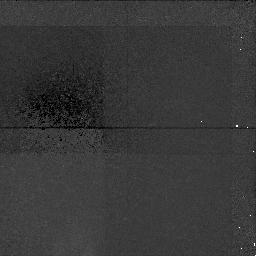
Target: A851-POS4
Instrument: NICMOS/NIC1
Filter: F160W
Exposure: 1.4 h
Observation ID: n4eh04010

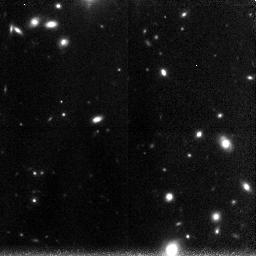
Target: A851-POS2
Instrument: NICMOS/NIC3
Filter: F160W
Exposure: 1.4 h
Observation ID: n4eh02030

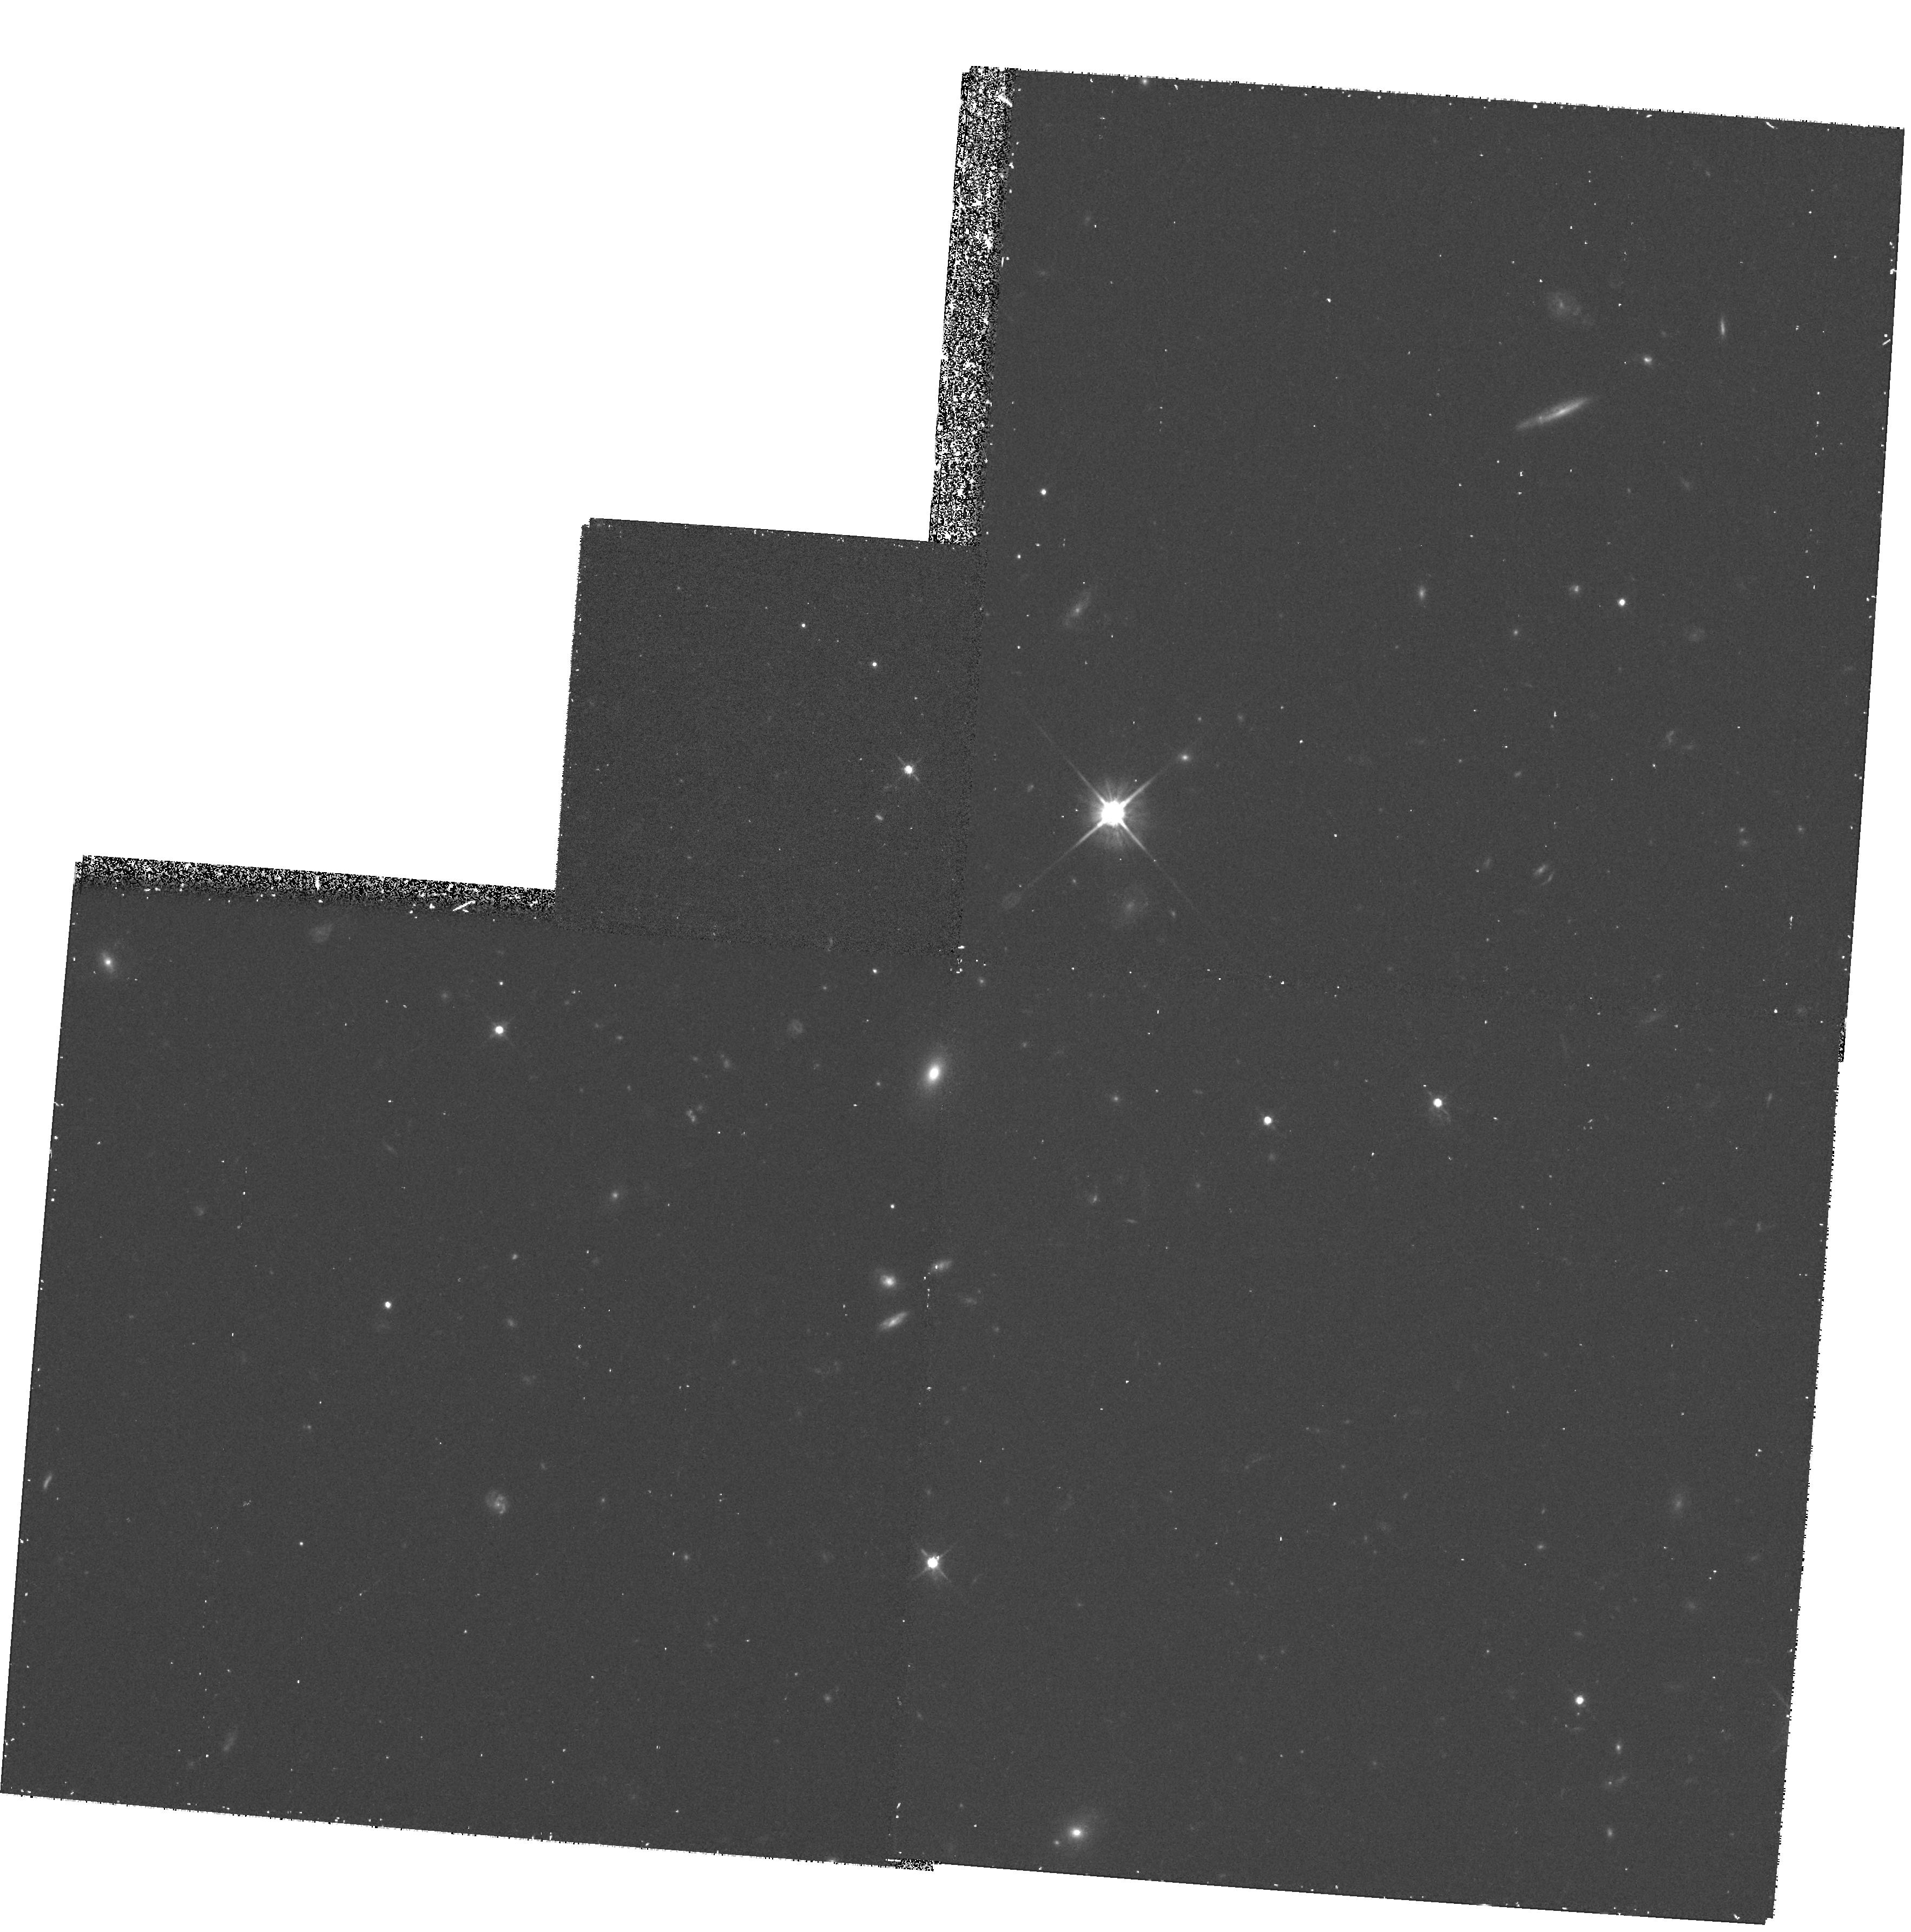
Target: AC114-POS8
Instrument: WFPC2/PC
Filter: F702W
Exposure: 30 min
Observation ID: hst_7257_16_wfpc2_pc_f702w_u4eh16

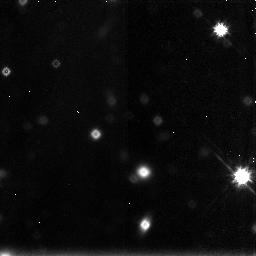
Target: AC114-POS2
Instrument: NICMOS/NIC3
Filter: F160W
Exposure: 43 min
Observation ID: n4eh10030

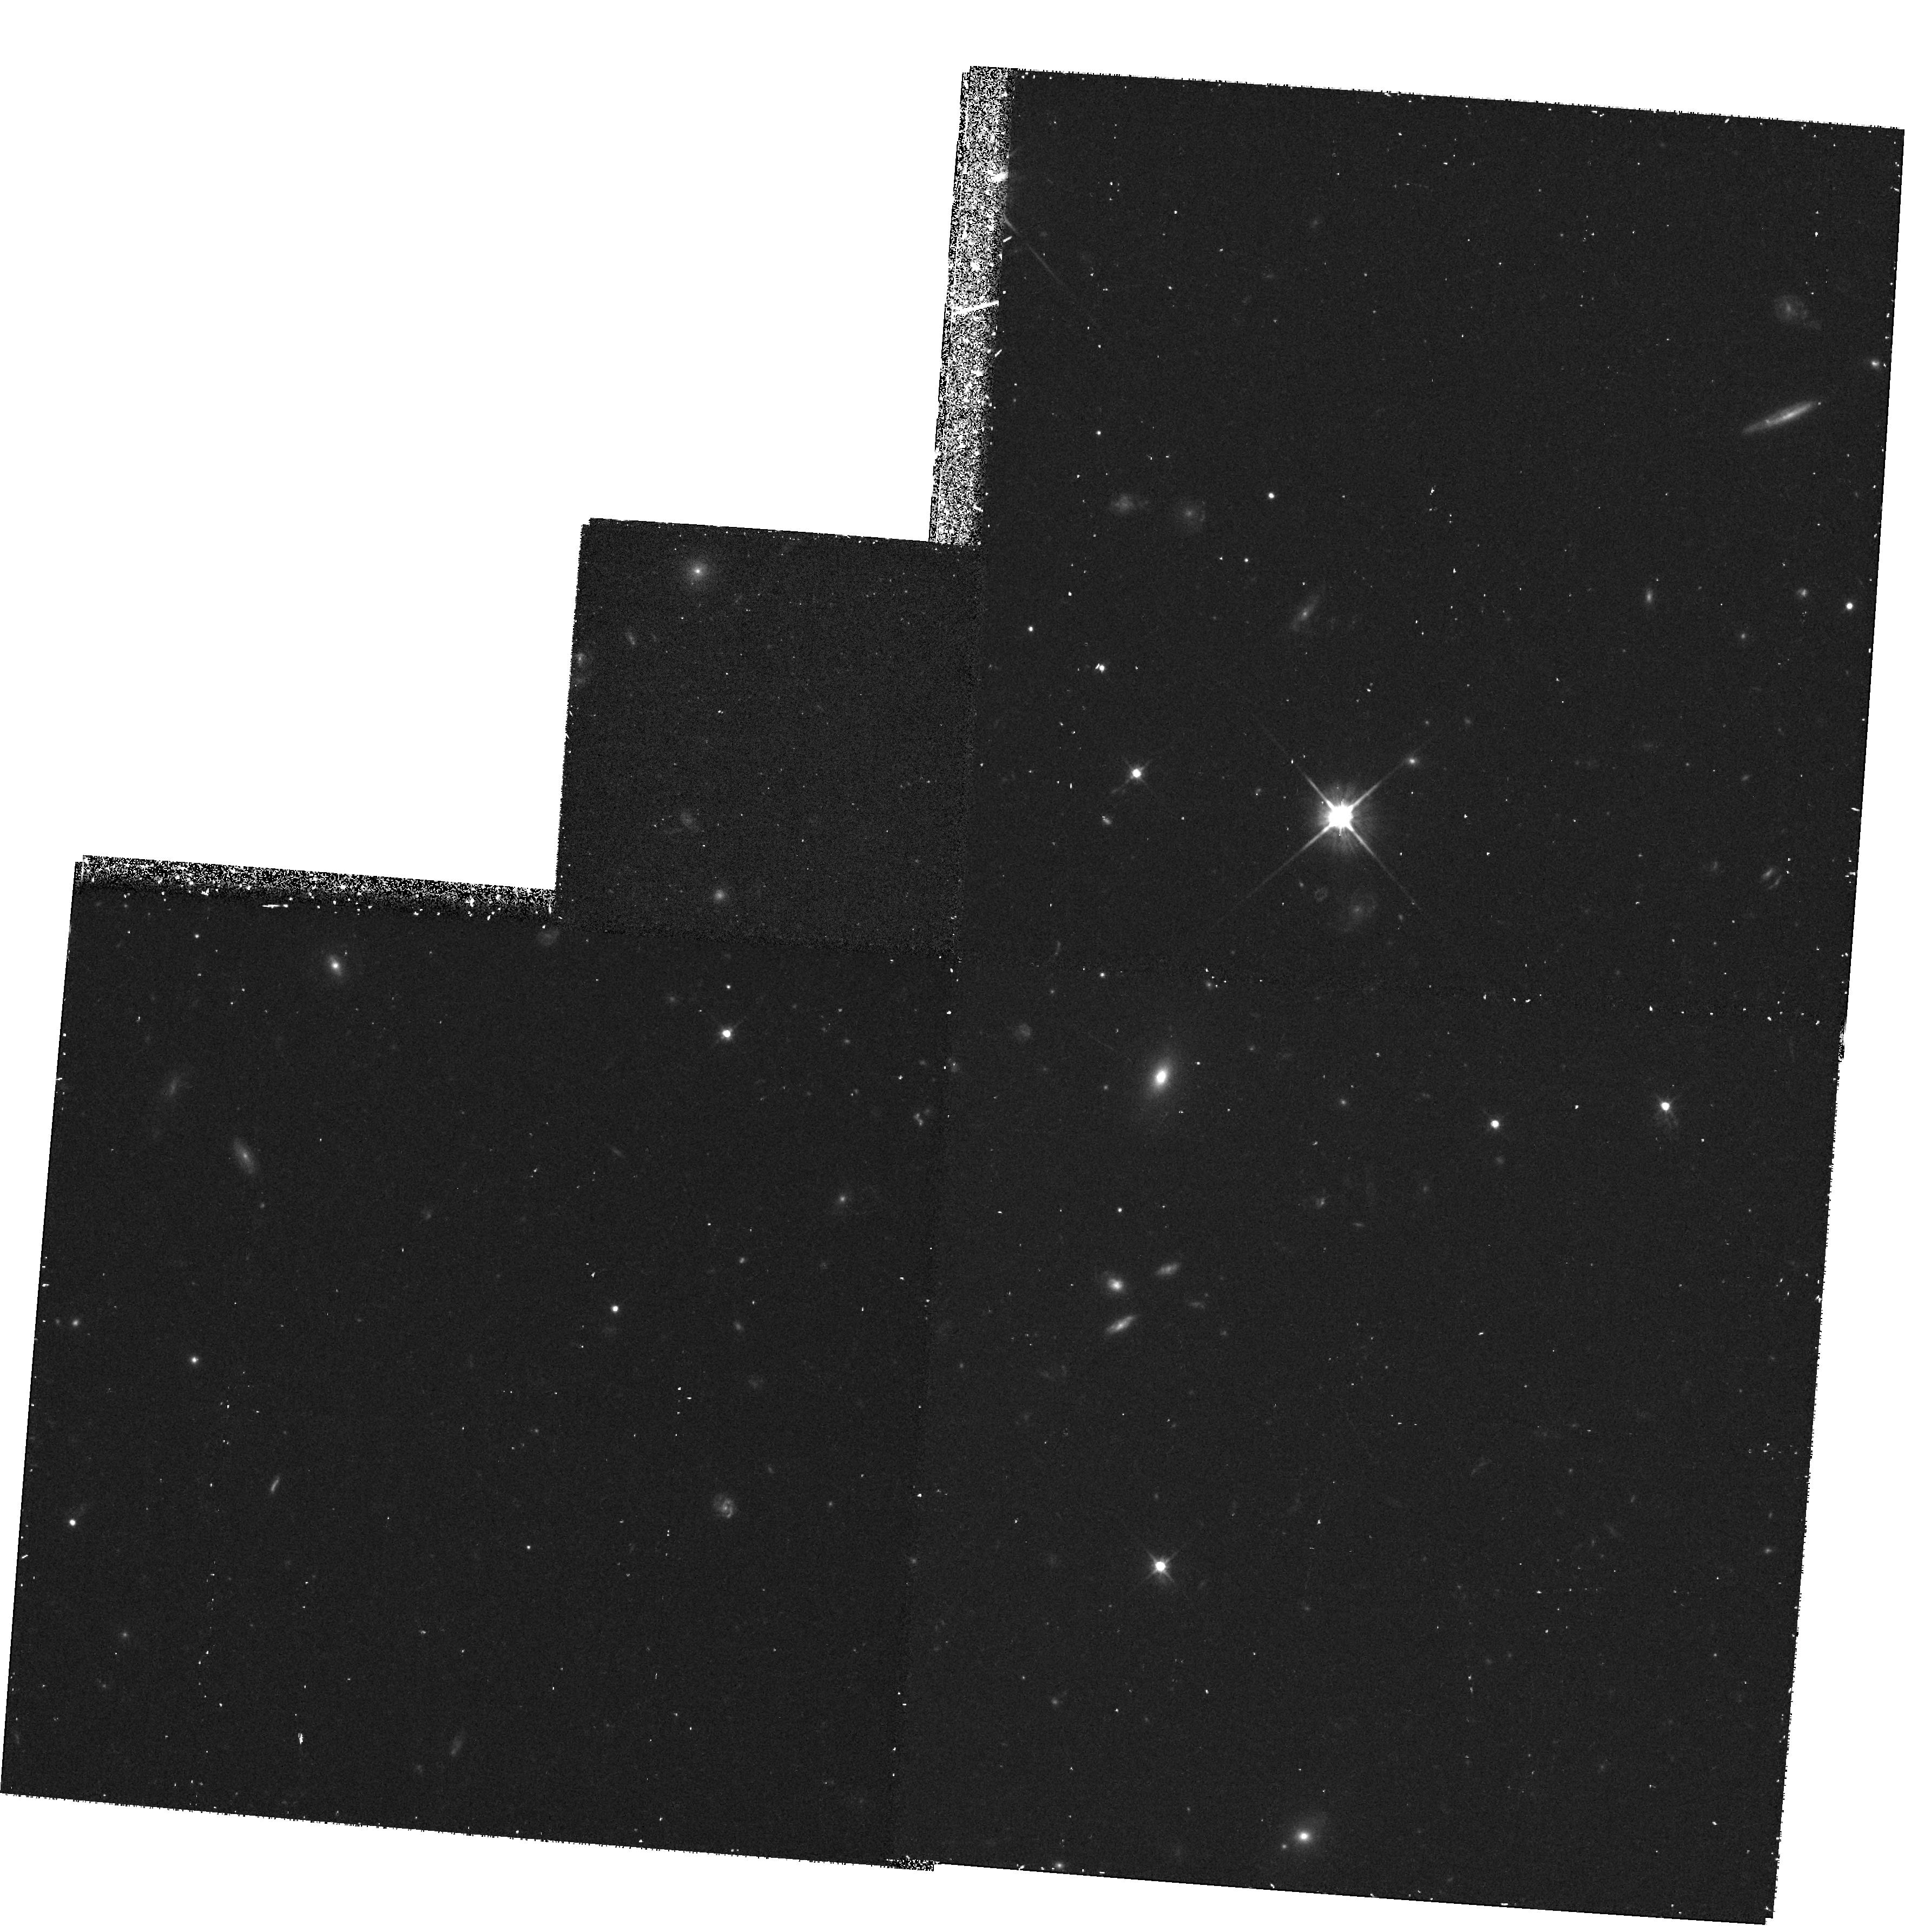
Target: AC114-POS7
Instrument: WFPC2/PC
Filter: F702W
Exposure: 30 min
Observation ID: hst_7257_15_wfpc2_pc_f702w_u4eh15

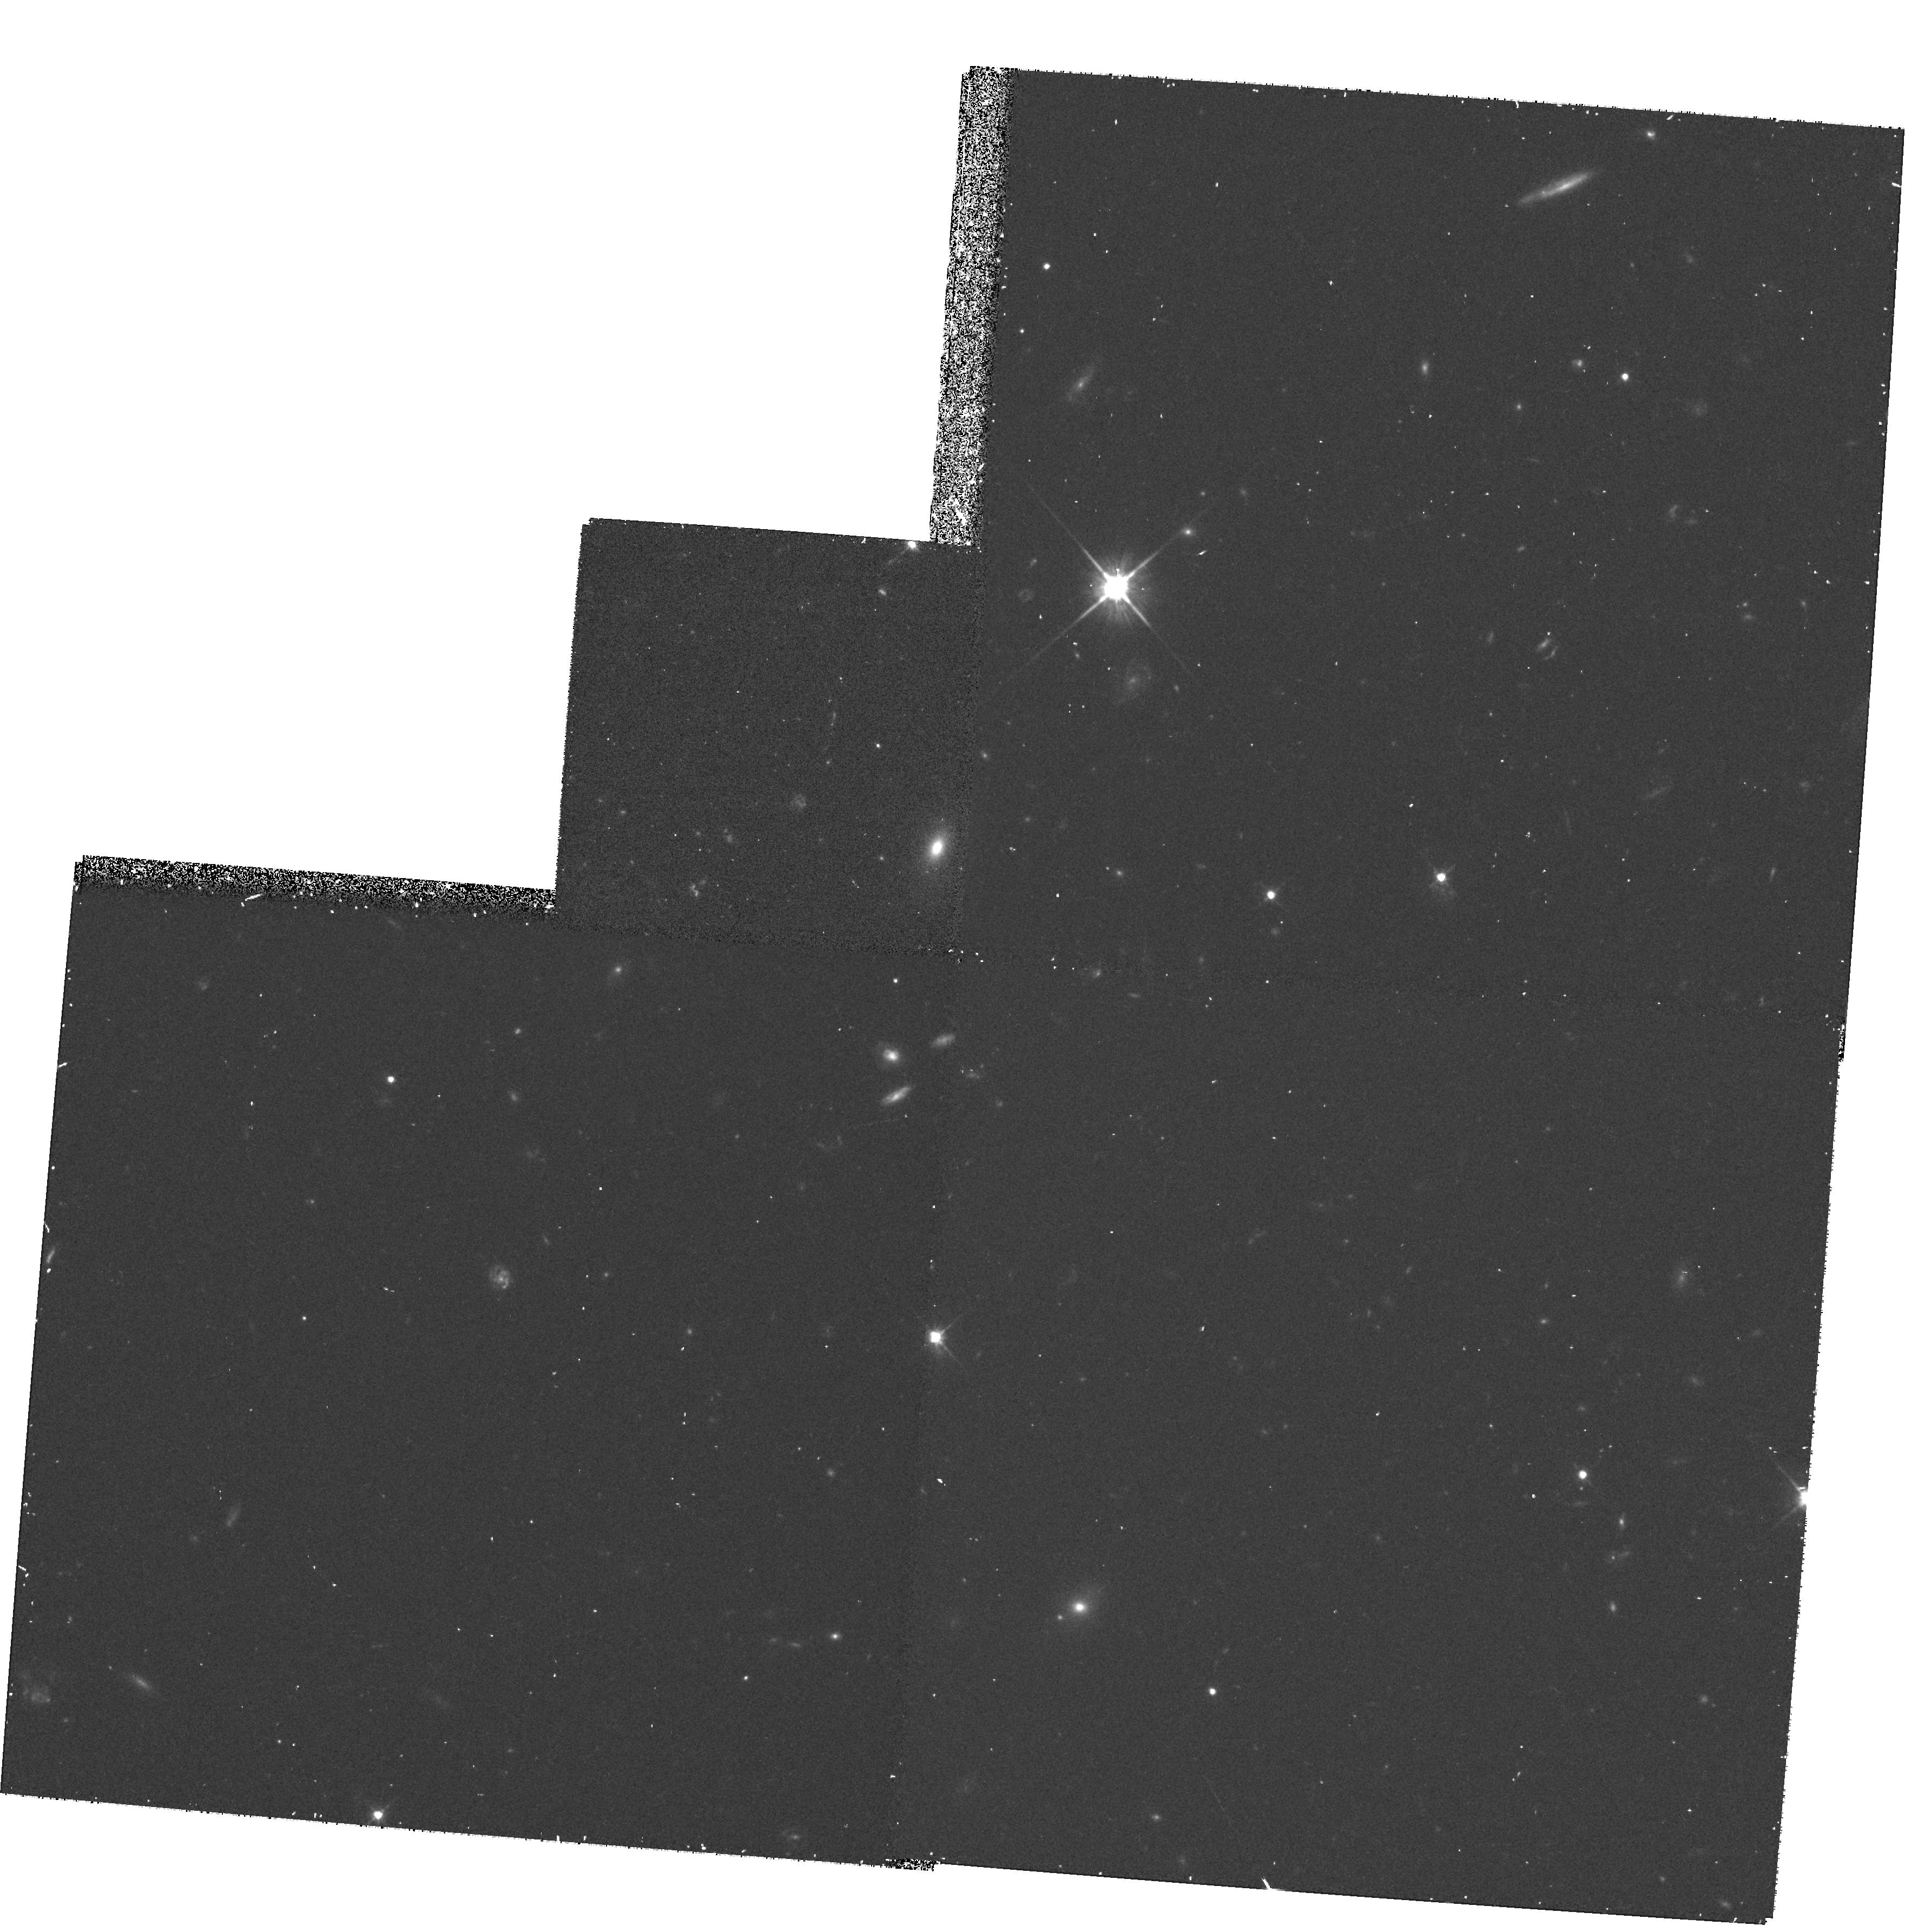
Target: AC114-POS5
Instrument: WFPC2/PC
Filter: F702W
Exposure: 30 min
Observation ID: hst_7257_13_wfpc2_pc_f702w_u4eh13

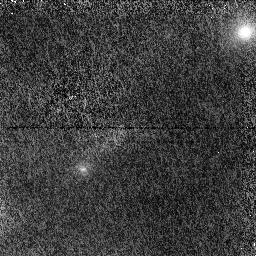
Target: AC114-POS4
Instrument: NICMOS/NIC1
Filter: F160W
Exposure: 43 min
Observation ID: n4eh12010

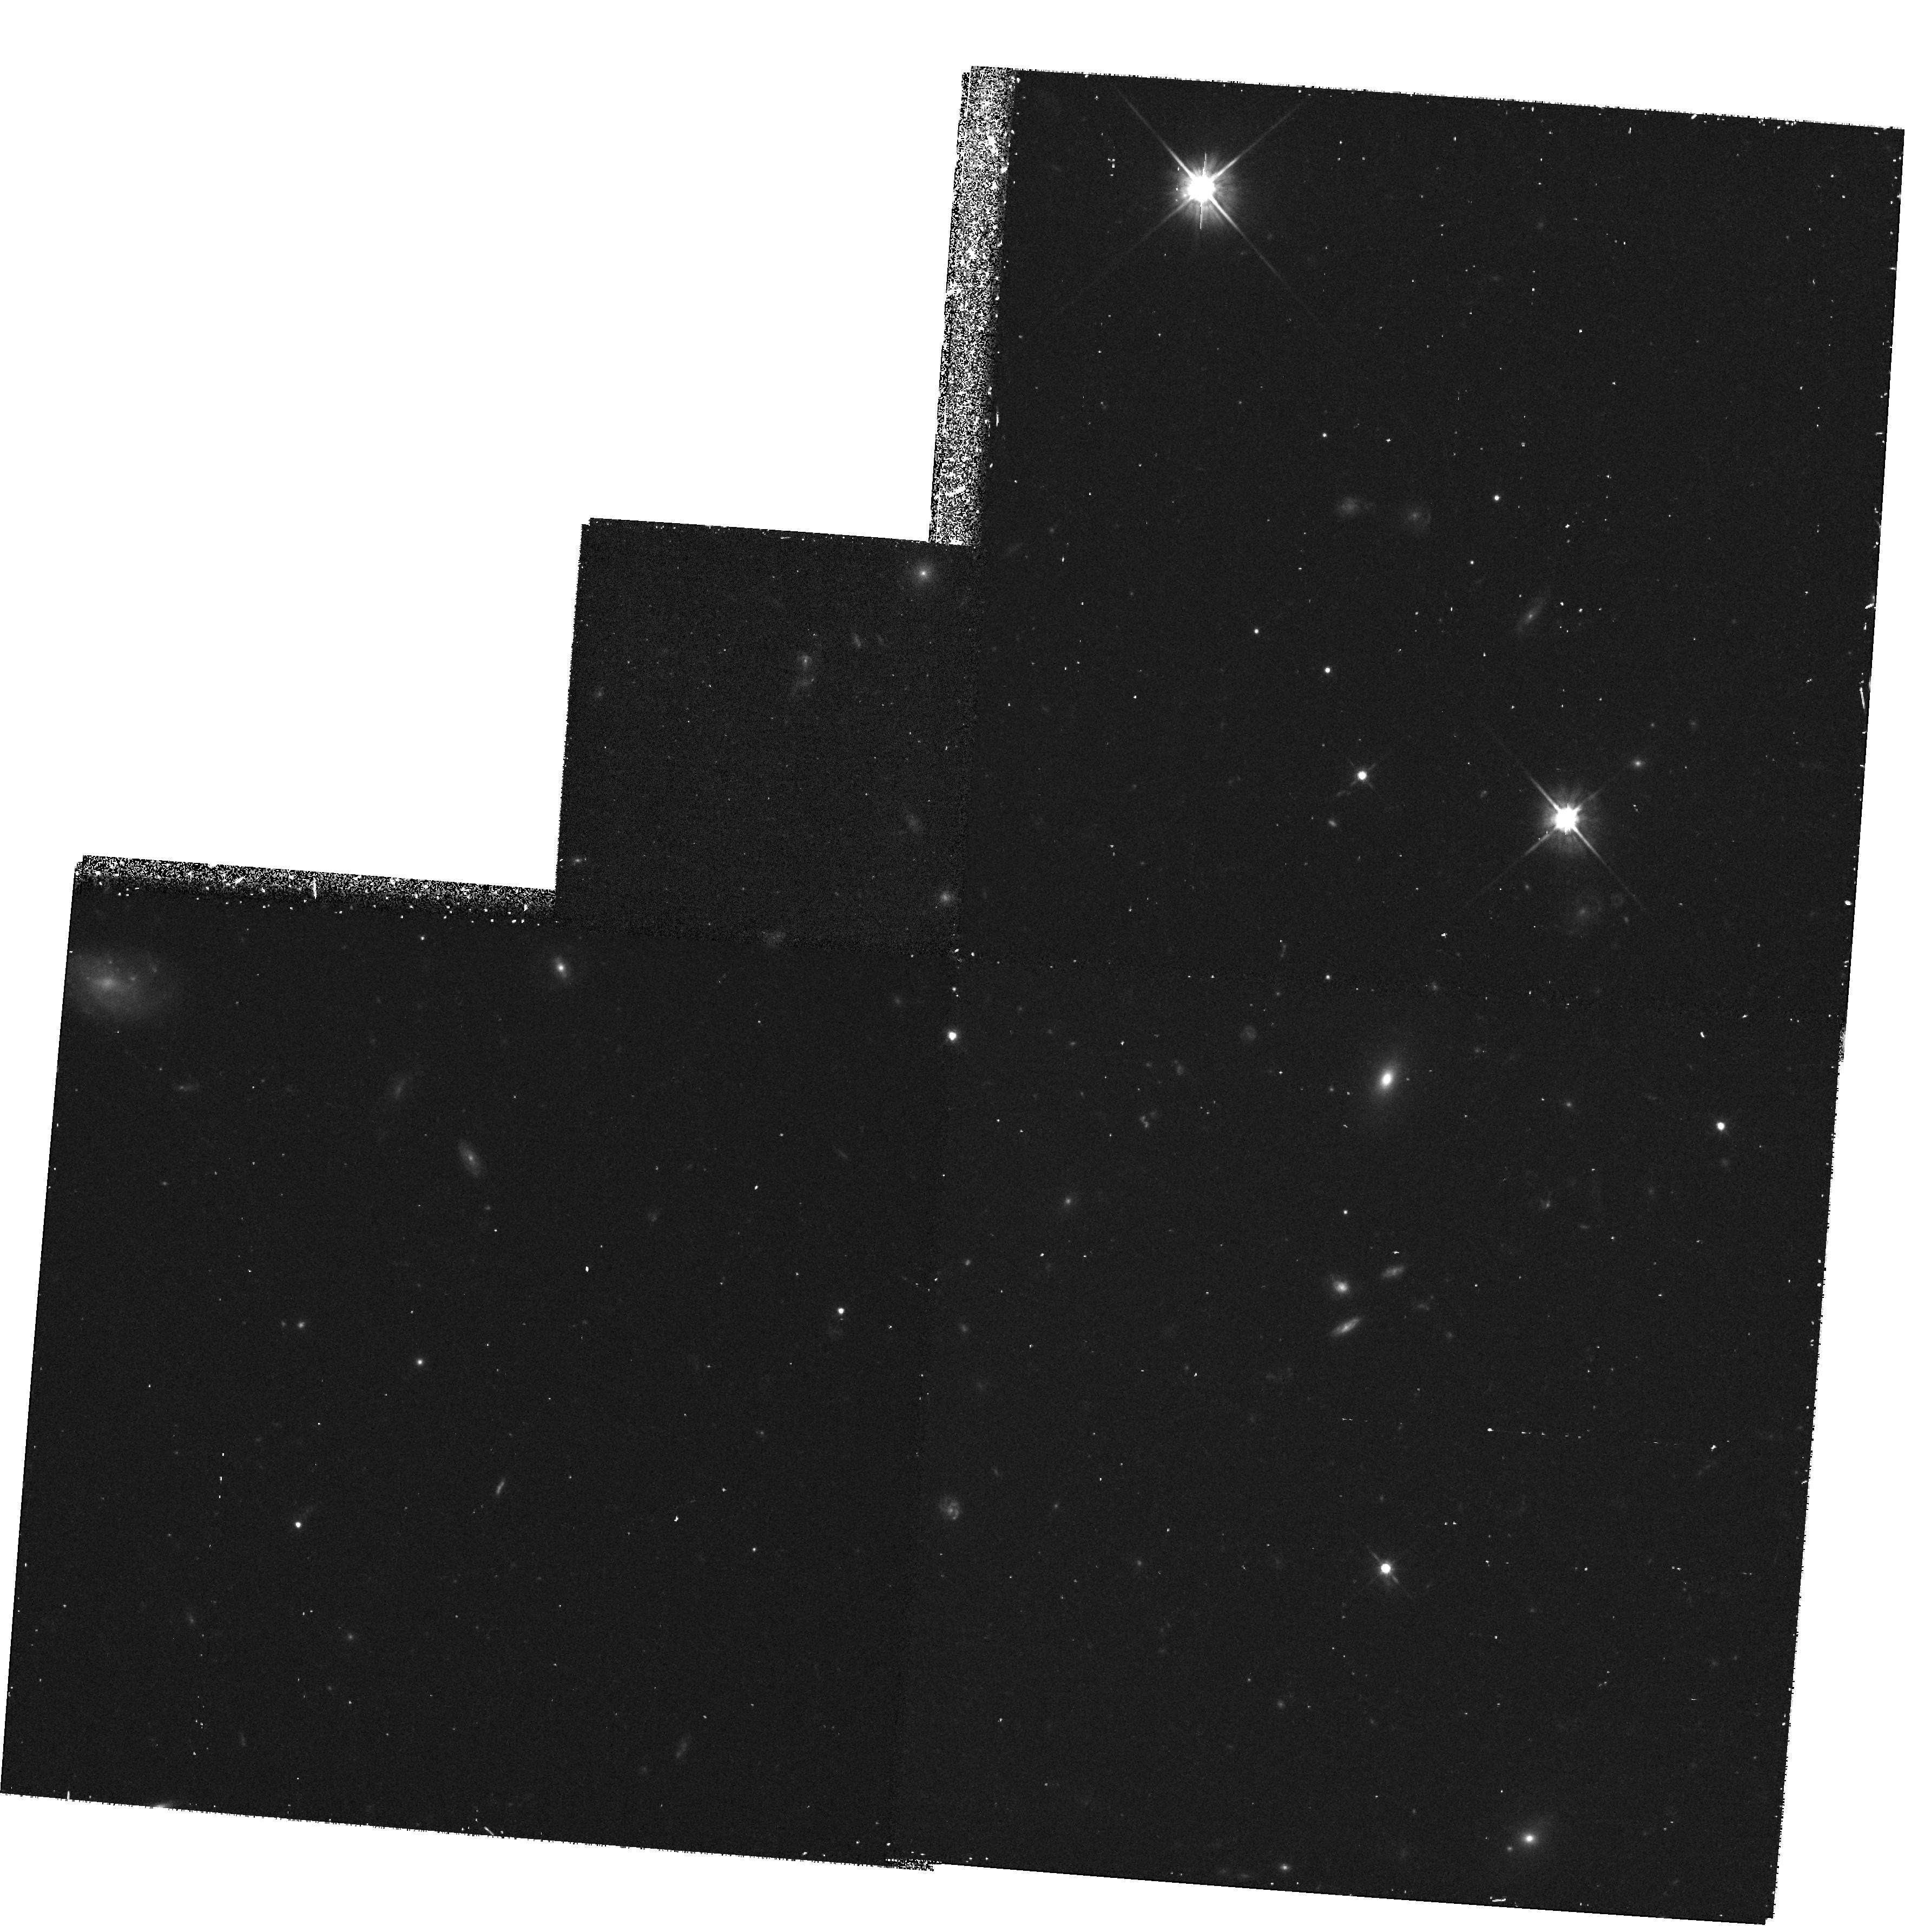
Target: AC114-POS6
Instrument: WFPC2/PC
Filter: F702W
Exposure: 30 min
Observation ID: hst_7257_14_wfpc2_pc_f702w_u4eh14

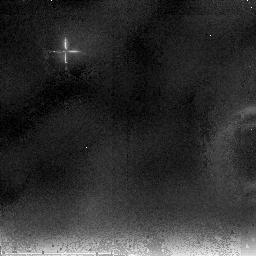
Target: A851-POS3
Instrument: NICMOS/NIC2
Filter: F237M
Exposure: 1.4 h
Observation ID: n4eh03020

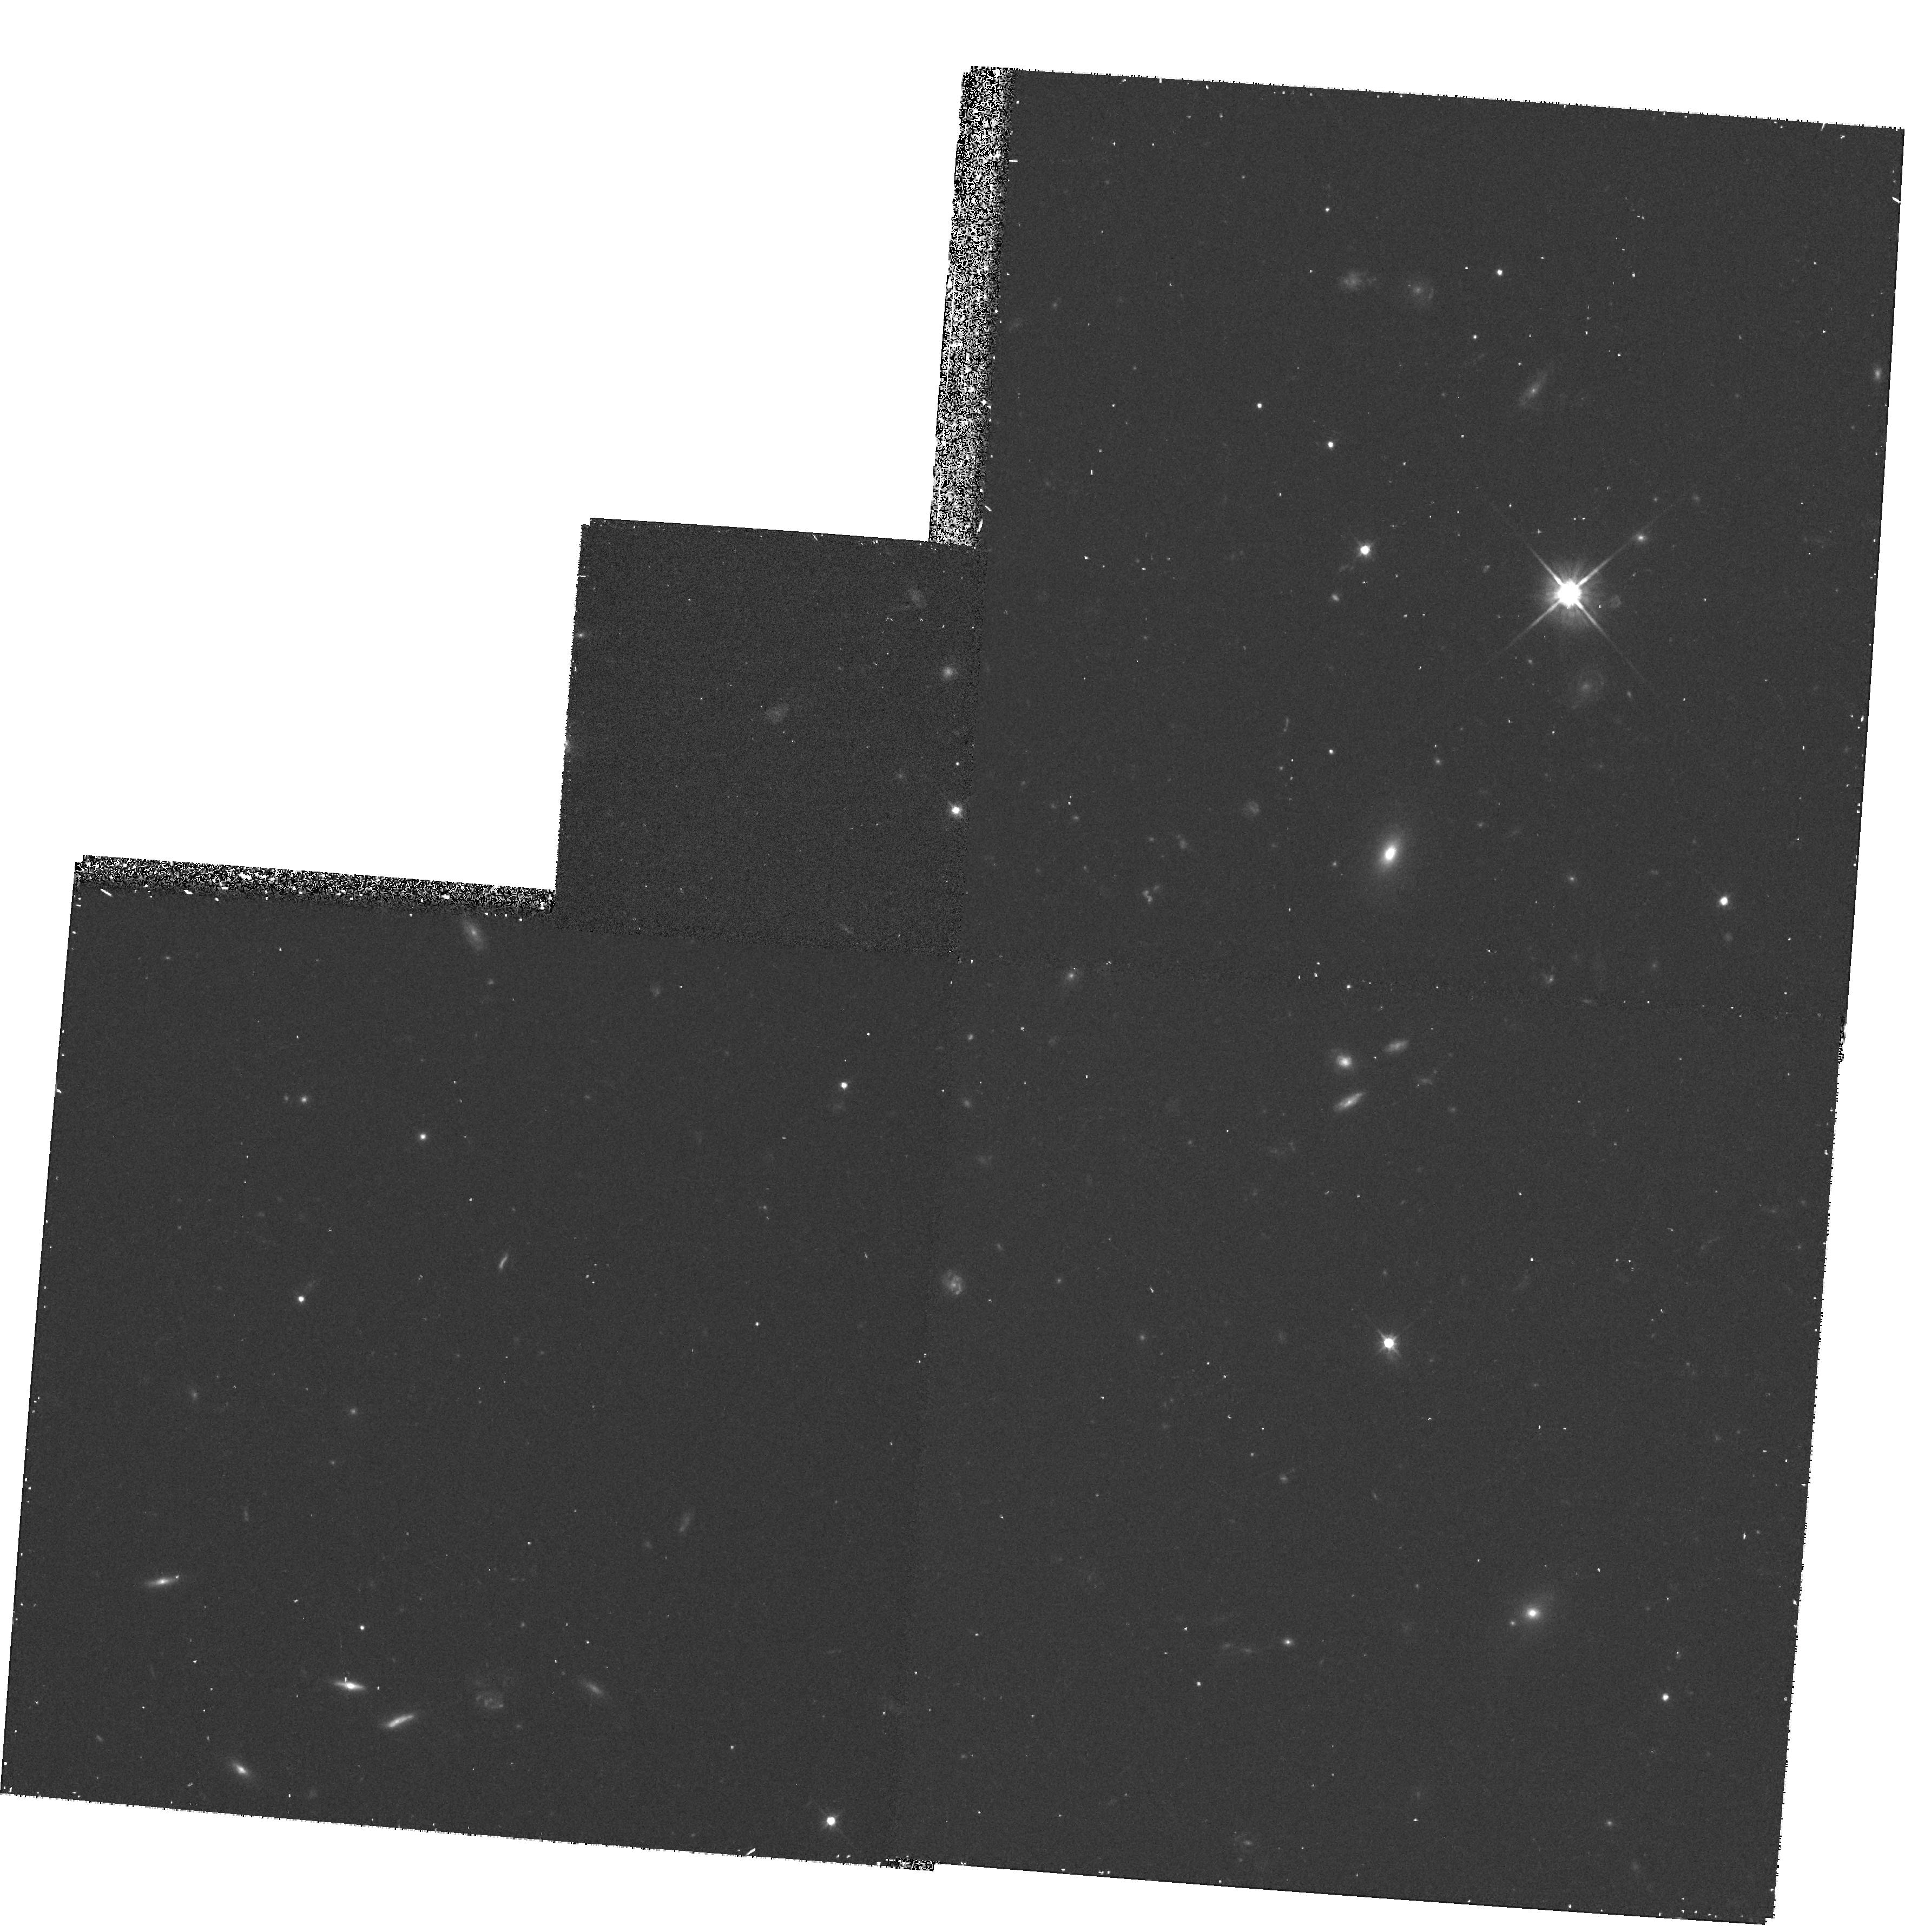
Target: AC114-POS3
Instrument: WFPC2/PC
Filter: F702W
Exposure: 30 min
Observation ID: hst_7257_11_wfpc2_pc_f702w_u4eh11

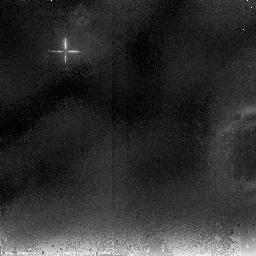
Target: A851-POS1
Instrument: NICMOS/NIC2
Filter: F237M
Exposure: 1.4 h
Observation ID: n4eh01020

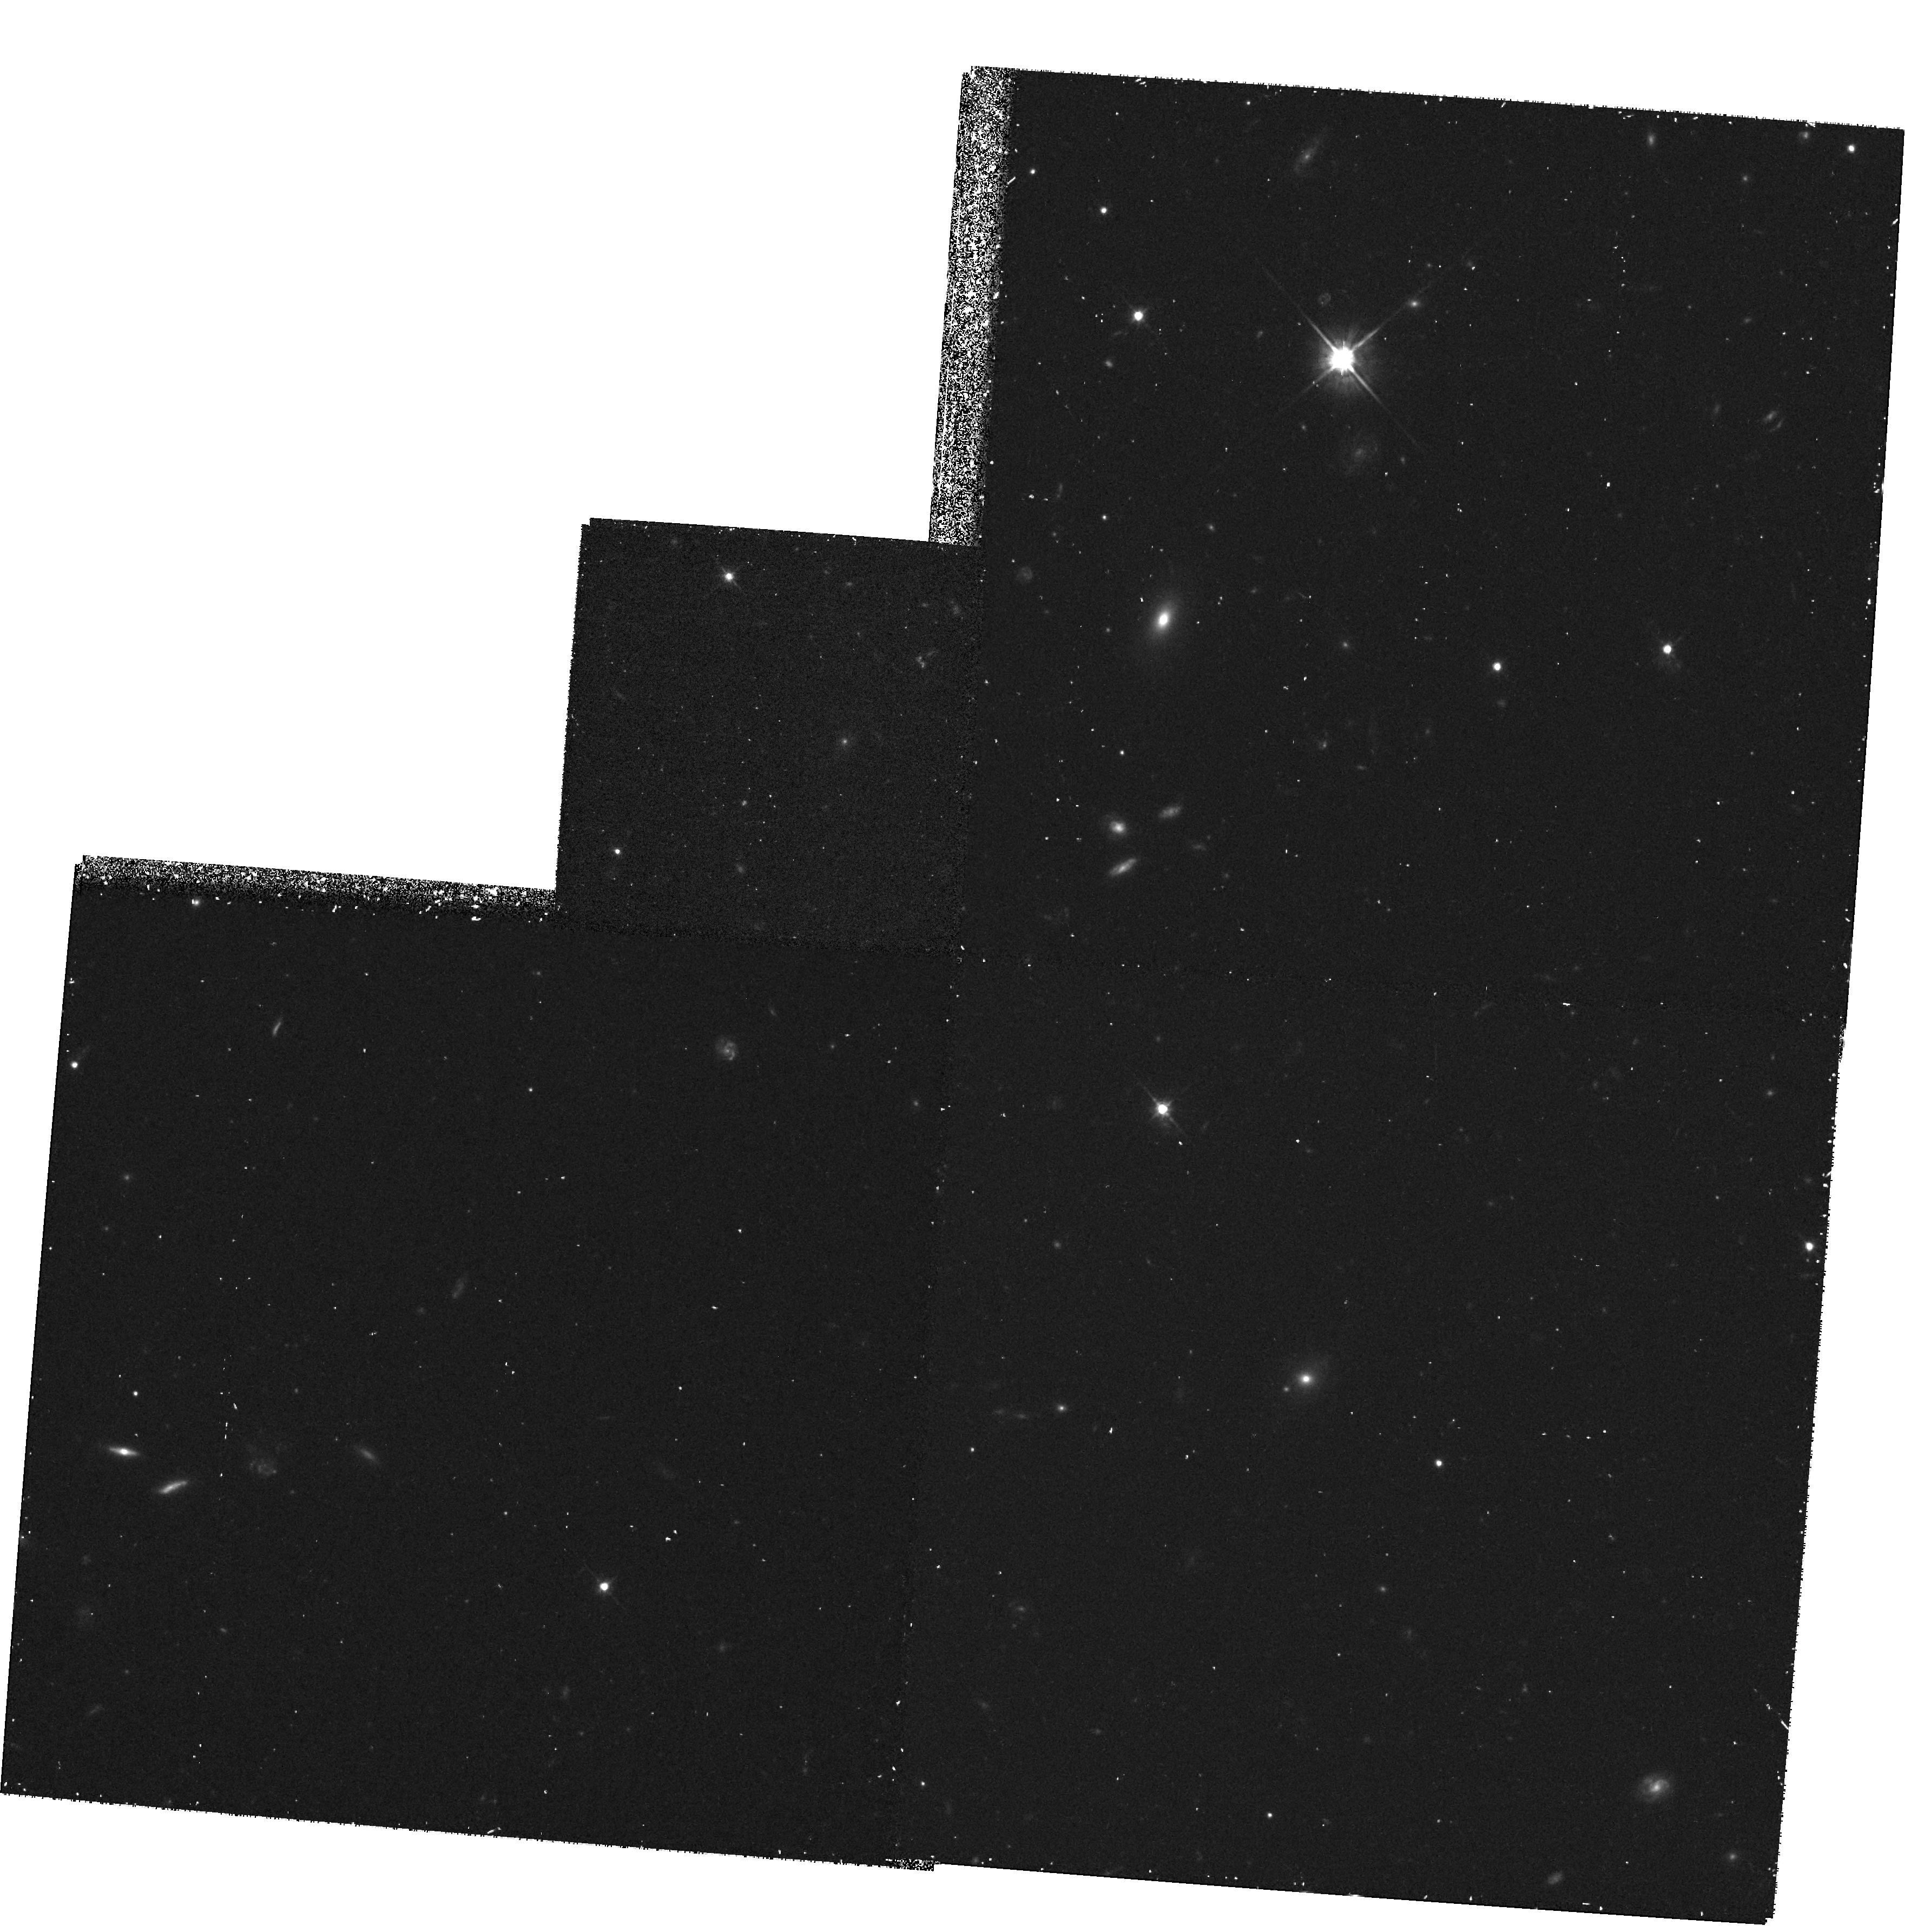
Target: AC114-POS1
Instrument: WFPC2/PC
Filter: F702W
Exposure: 30 min
Observation ID: hst_7257_09_wfpc2_pc_f702w_u4eh09

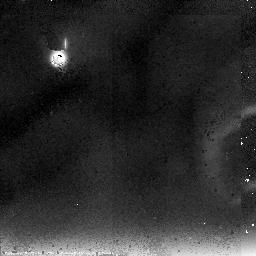
Target: A851-POS4
Instrument: NICMOS/NIC2
Filter: F237M
Exposure: 1.4 h
Observation ID: n4eh04020

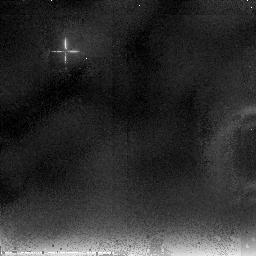
Target: A851-POS2
Instrument: NICMOS/NIC2
Filter: F237M
Exposure: 1.4 h
Observation ID: n4eh02020

An Unbiased Redshift Survey of Ultra-Faint Galaxies (PI: Smail, Ian)

The high surface density of faint sources seen in the Hubble Deep Field suggests that we may have detected a population of pre-galactic halos. Near-infrared observations of these objects will provide a robust estimate of the luminosity density in the distant universe, an important constraint on theories of galaxy formation. However, the spectroscopy needed to estimate the luminosities will be extremely difficult, even with 10-m telescopes. Although limited progress is possible from spectroscopy of brighter star-forming objects selected via Lyman breaks or [OII] emission, ultimately we must remove the bias towards star-forming galaxies inherent in such surveys. We have developed a technique for measuring redshifts for large samples of distant field galaxies through analyses of the gravitational lensing distortion produced by rich clusters of galaxies, for which highly constrained mass models have been constructed. The method has been successfully applied to several samples of arclets with I<=25 selected from WFPC-2. Moreover, ground-based spectroscopy of a brighter subset has verified the accuracy of the predicted redshifts. Here we propose to use NICMOS imaging to construct an H-selected sample of arclets. This will provide the first representative view of the distant field population, some 2 magnitudes fainter than possible with Keck. In conjunction with our WFPC-2 data, the redshifts, colours and luminosities will provide unbiased constraints on the field galaxy population in the important redshift range 1<z<2.